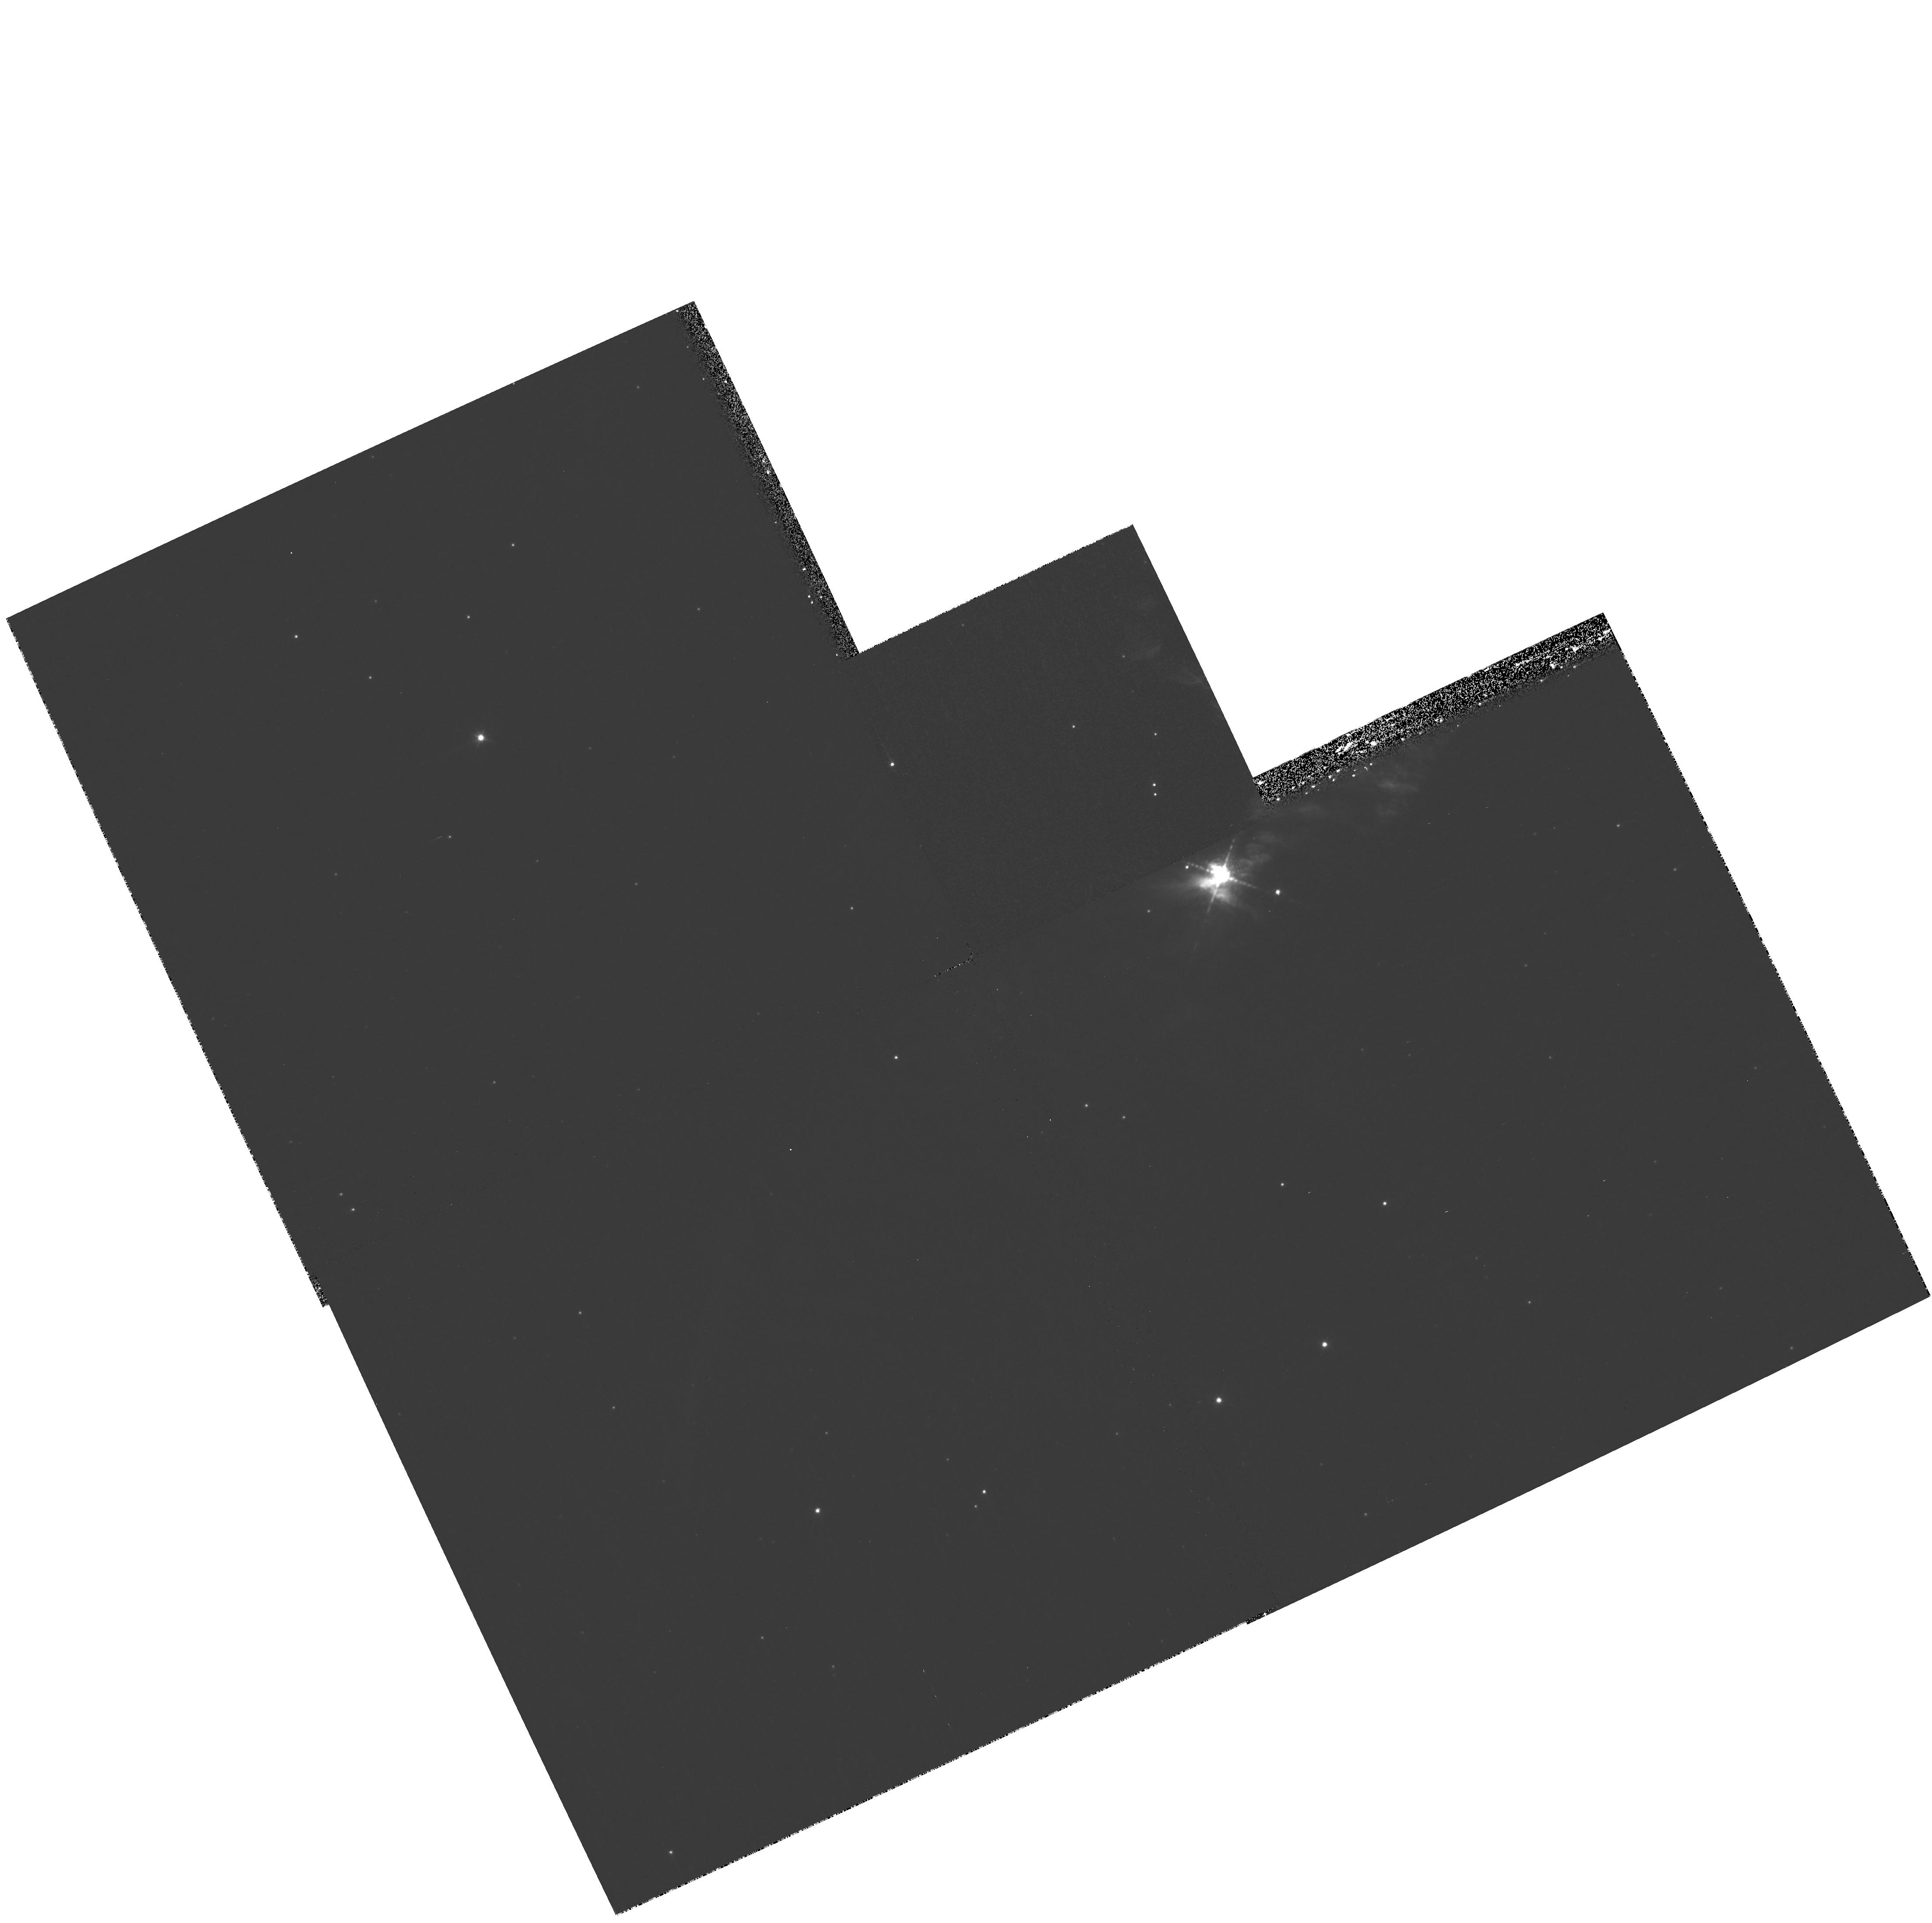
Target: CXOJ085201.4-461753. Instrument: WFPC2/PC. Filter: F656N. Exposure: 33 min. Observation ID: hst_11127_01_wfpc2_pc_f656n_ua0e01

Mapping the nebula surrounding the enigmatic X-ray source at the center of the Vela Jr SNR (PI: De Luca, Andrea)

A compact X-ray source, showing nothing but steady unpulsed thermal emission, lies close to the center of the young and nearby supernova remnant dubbed "Vela Jr". It is a typical member of a class of enigmatic sources, supposed to be the youngest members of the radio-quiet neutron star family. Quite surprisingly, we discovered in ground-based optical observations a small Halpha nebula spatially coincident with the X-ray source. Such a nebula potentially carries very important information on the nature of the X-ray source, which remains elusive in spite of large observational efforts. We propose to use the WFPC2 to collect high resolution Halpha images of the nebula in order to resolve its structure, to understand its nature, and to identify its connection with the X-ray source. Addressing all these points will also have important implications for our interpretation of the compact X-ray source and on of other objects of the same class.